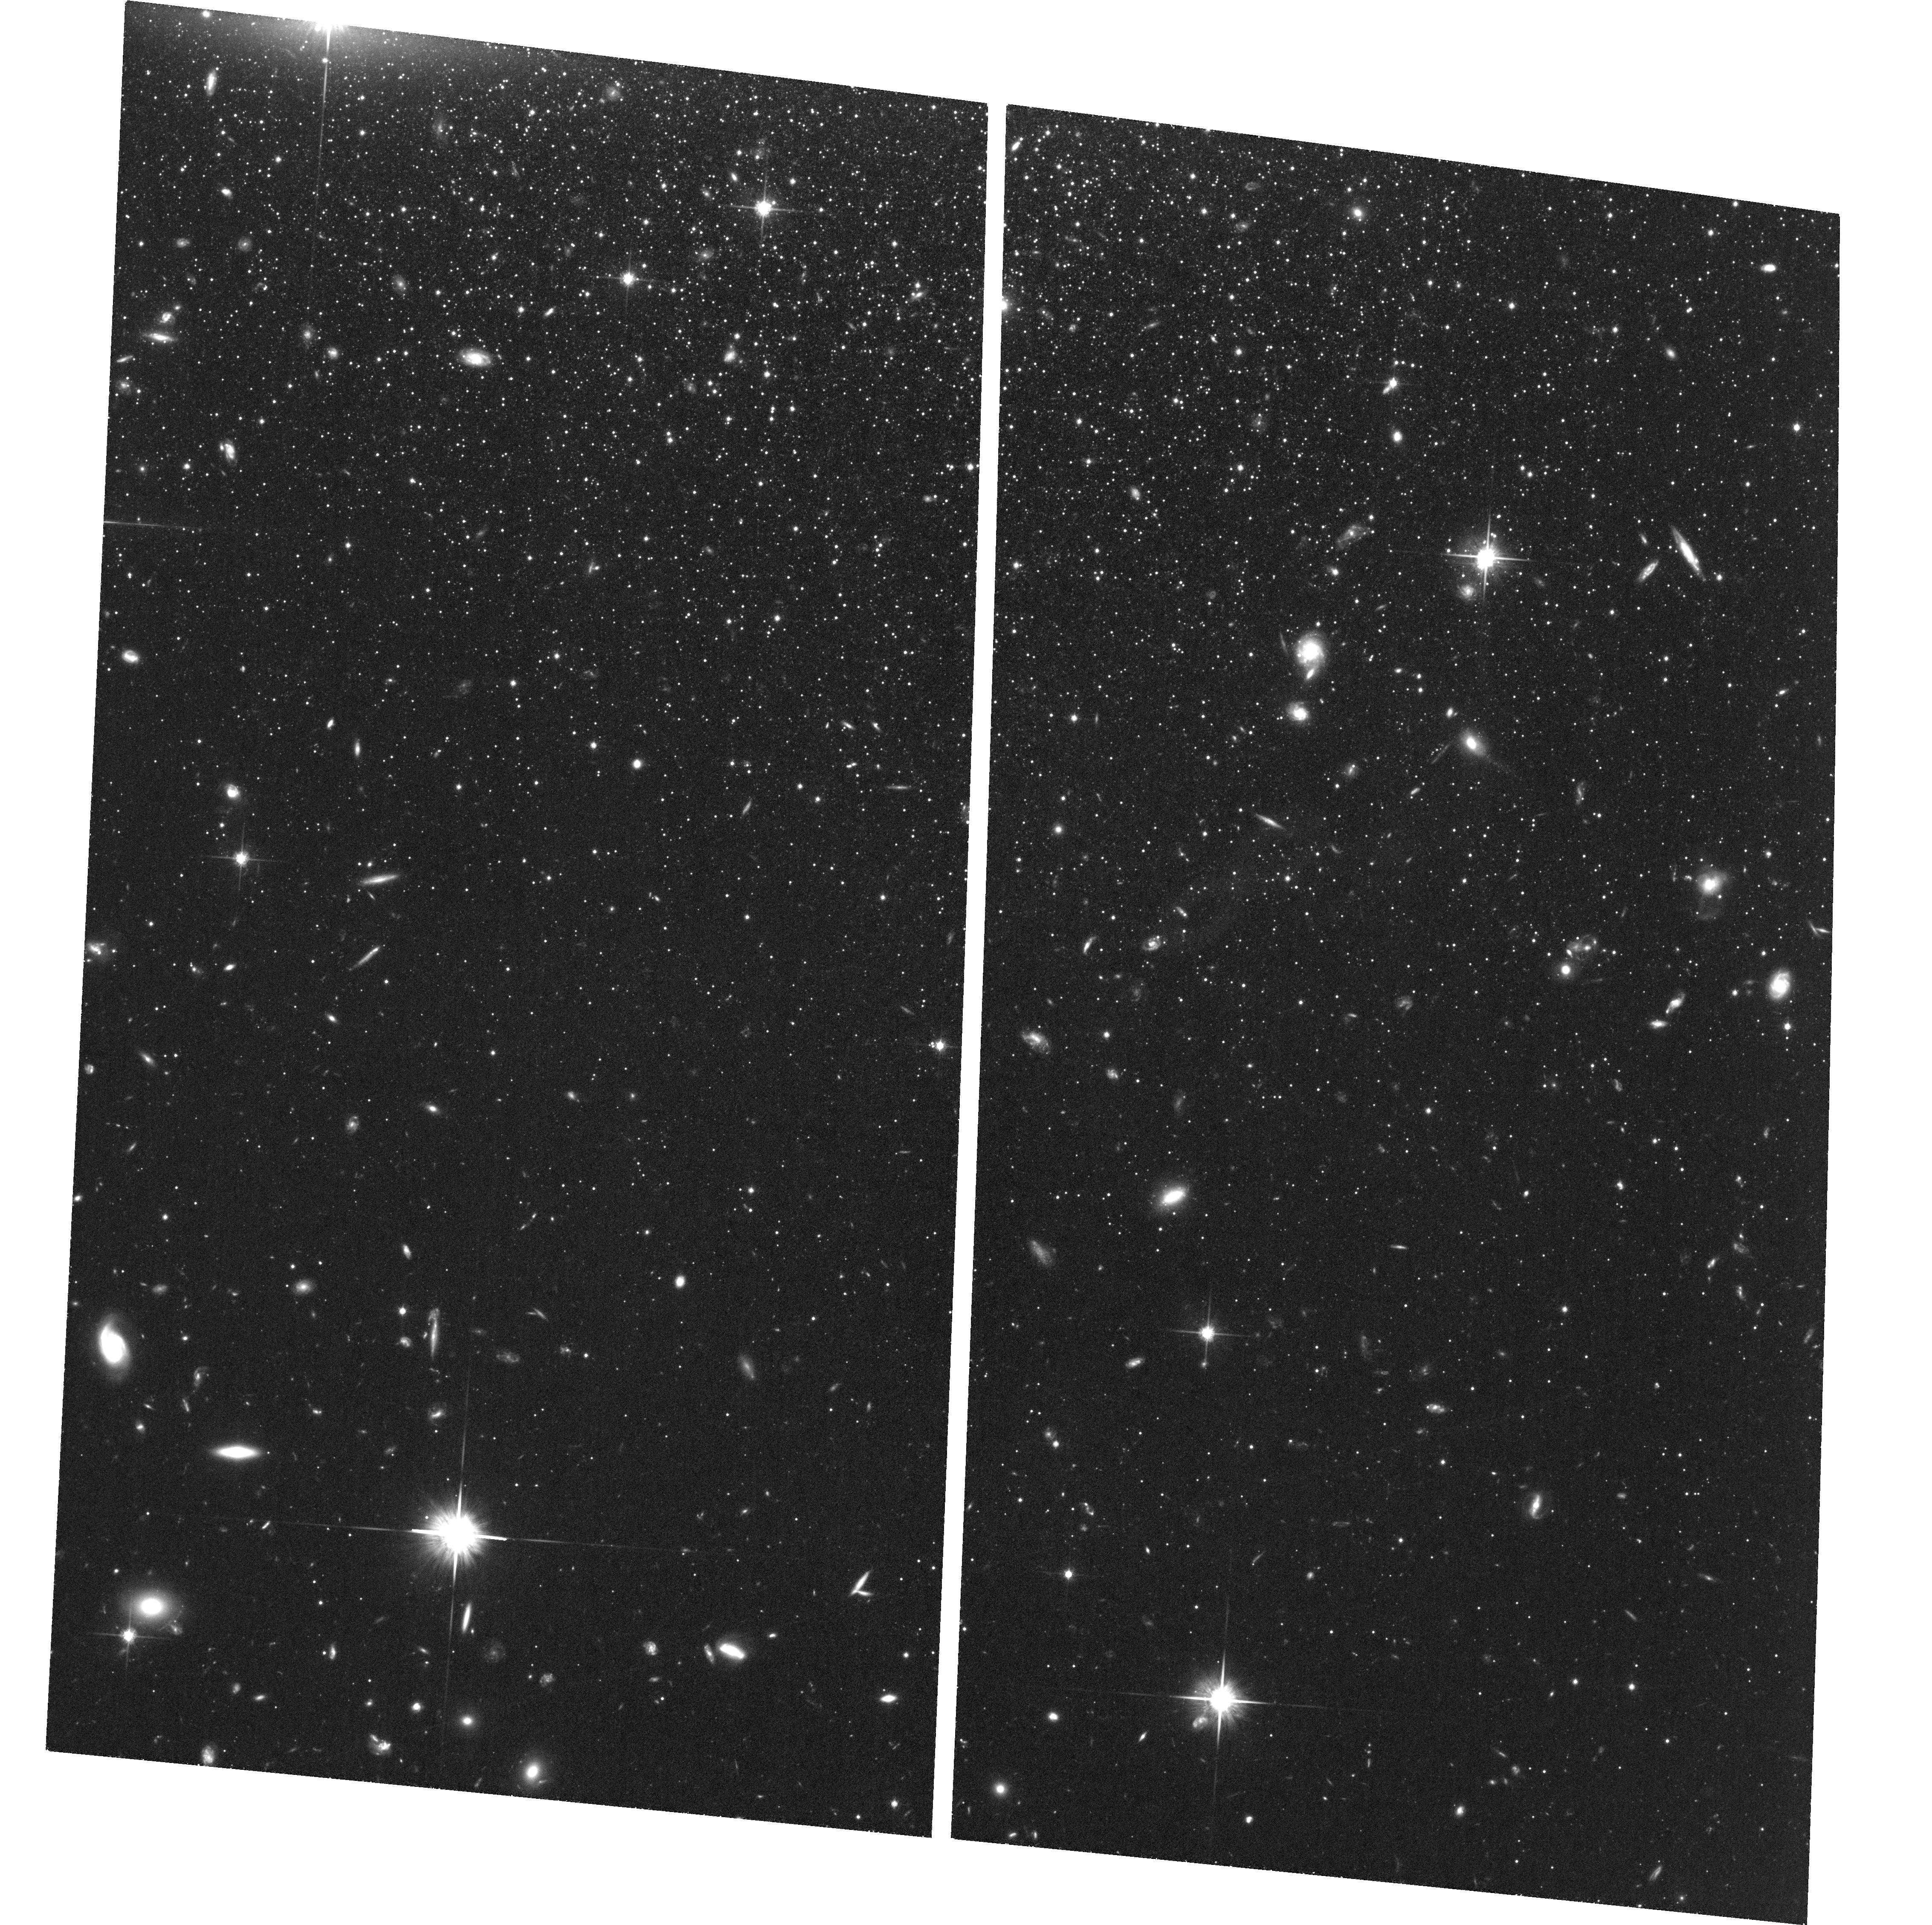
Target: CETUS-DSPH
Instrument: ACS/WFC
Filter: F814W
Exposure: 2.8 h
Observation ID: hst_15911_01_acs_wfc_f814w_je0i01

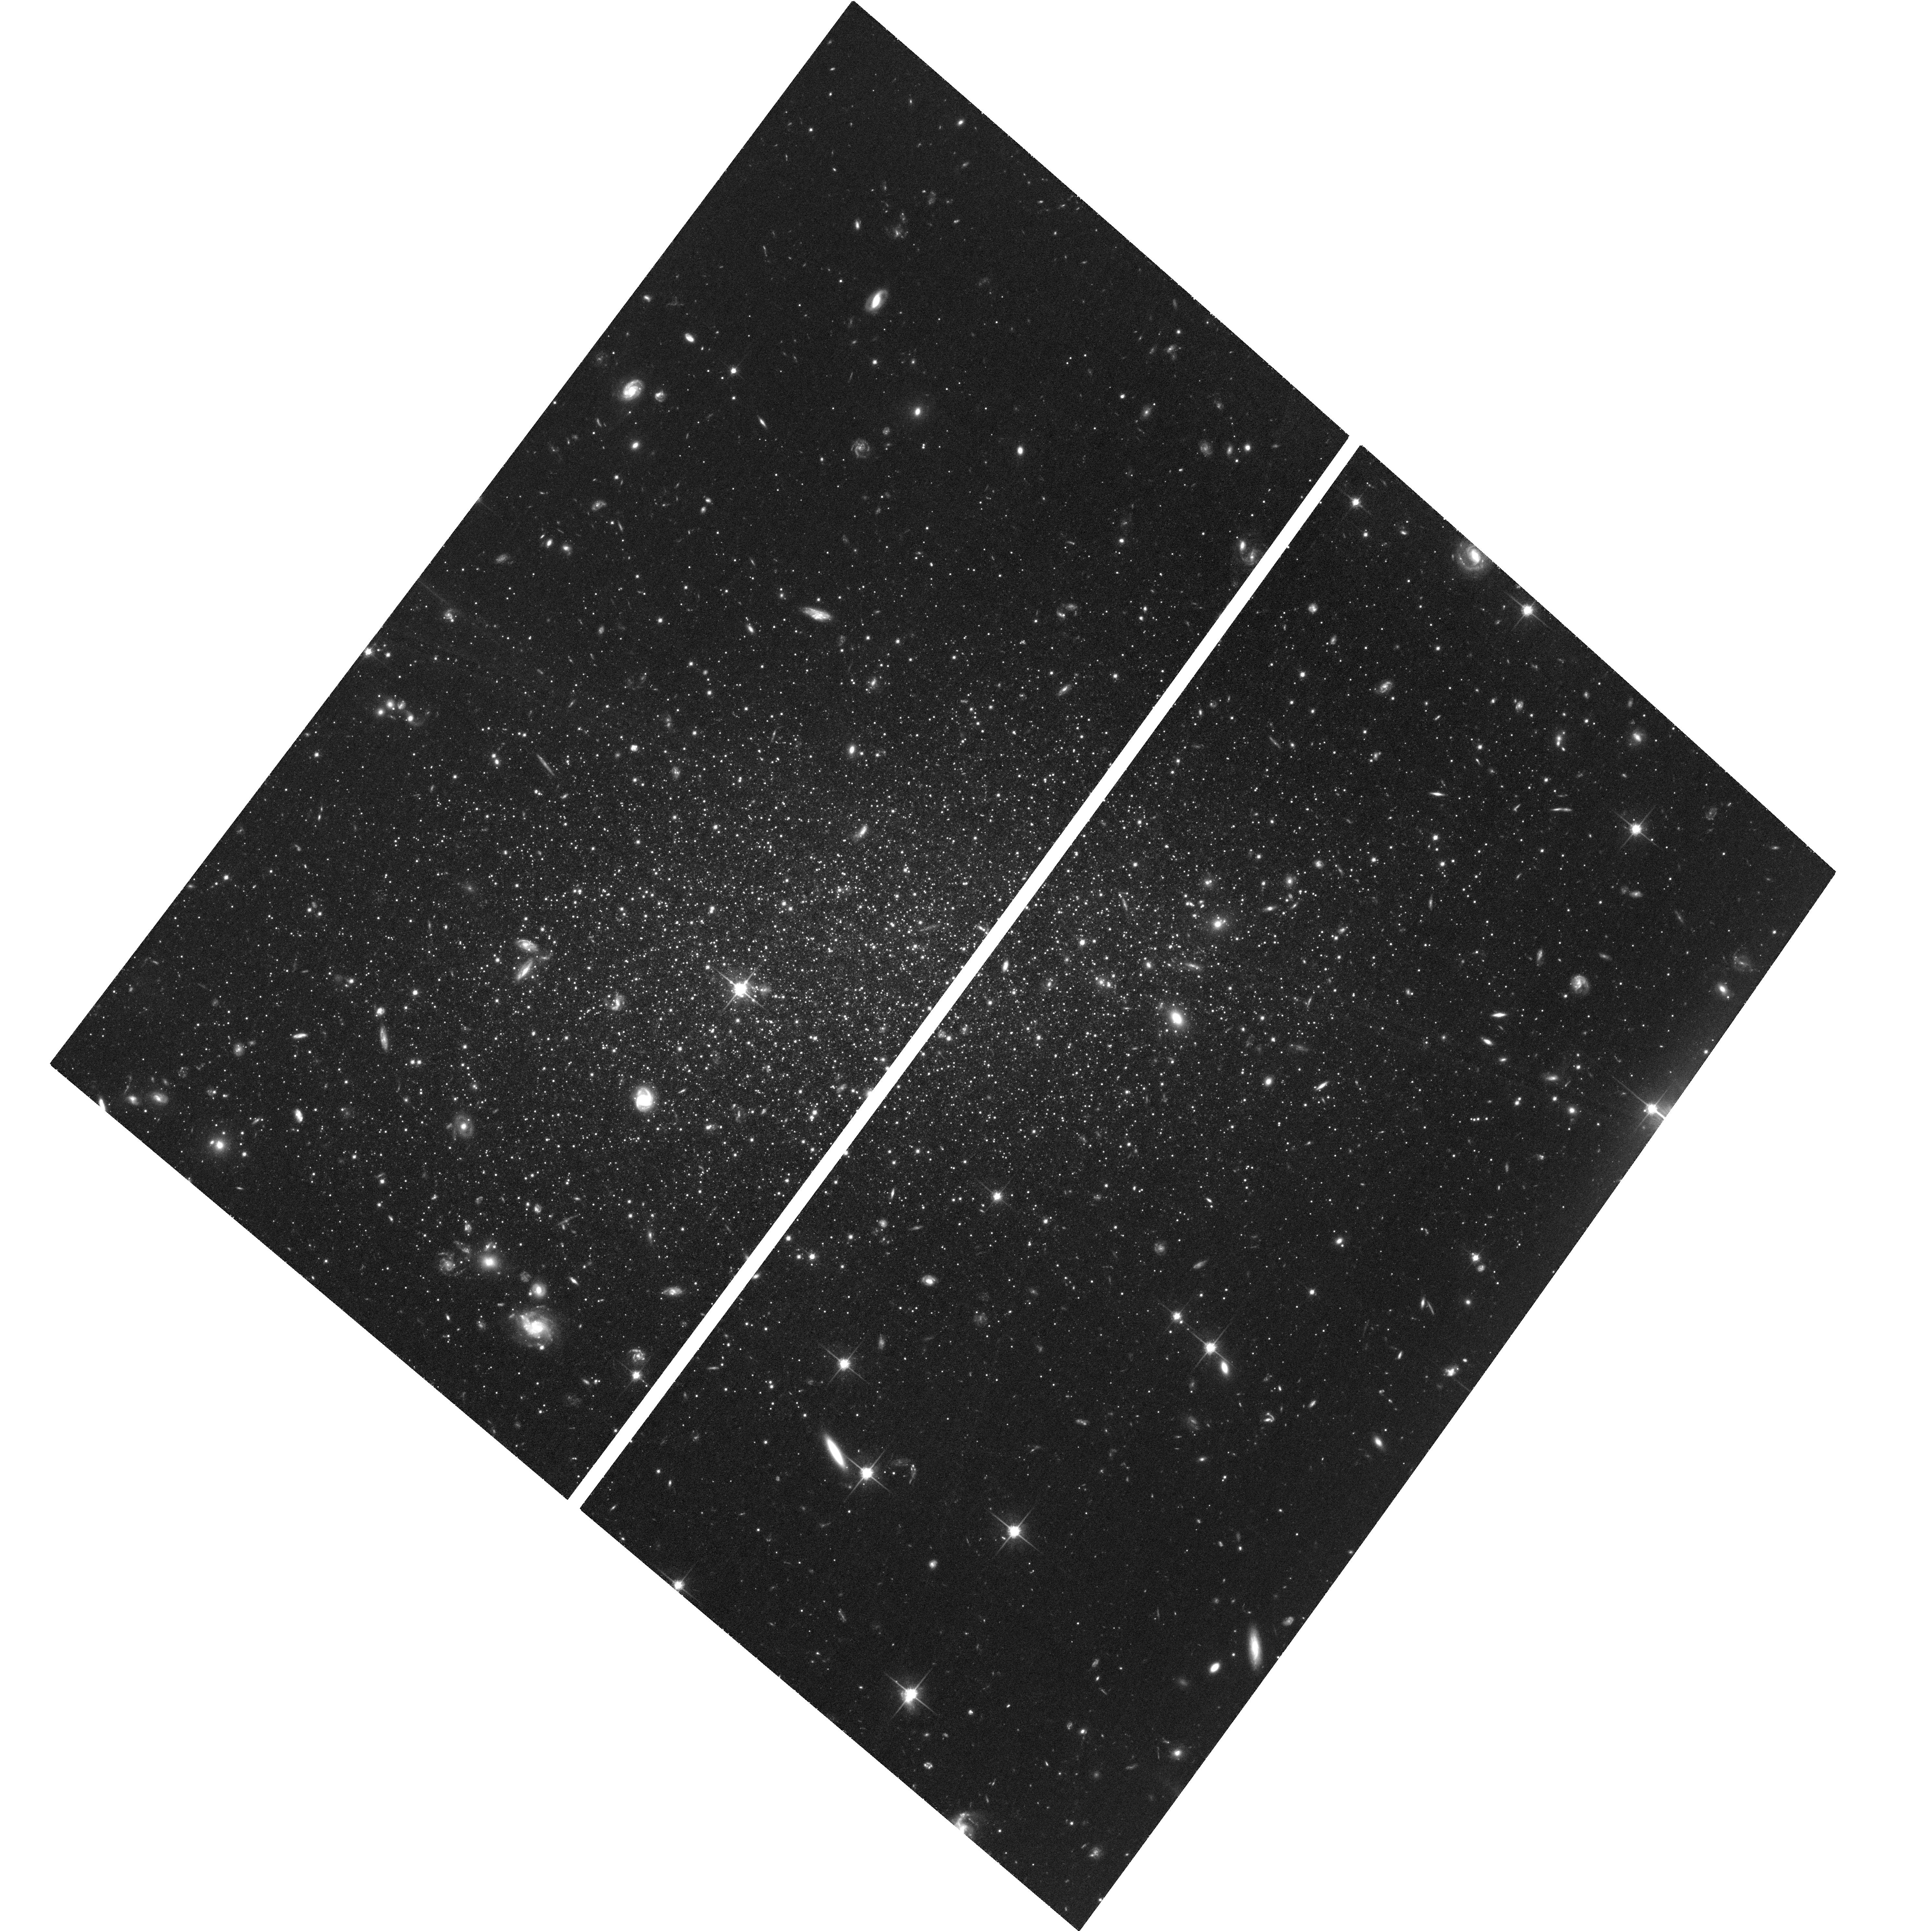
Target: TUCANA-DSPH
Instrument: ACS/WFC
Filter: F814W
Exposure: 3.1 h
Observation ID: hst_15911_03_acs_wfc_f814w_je0i03

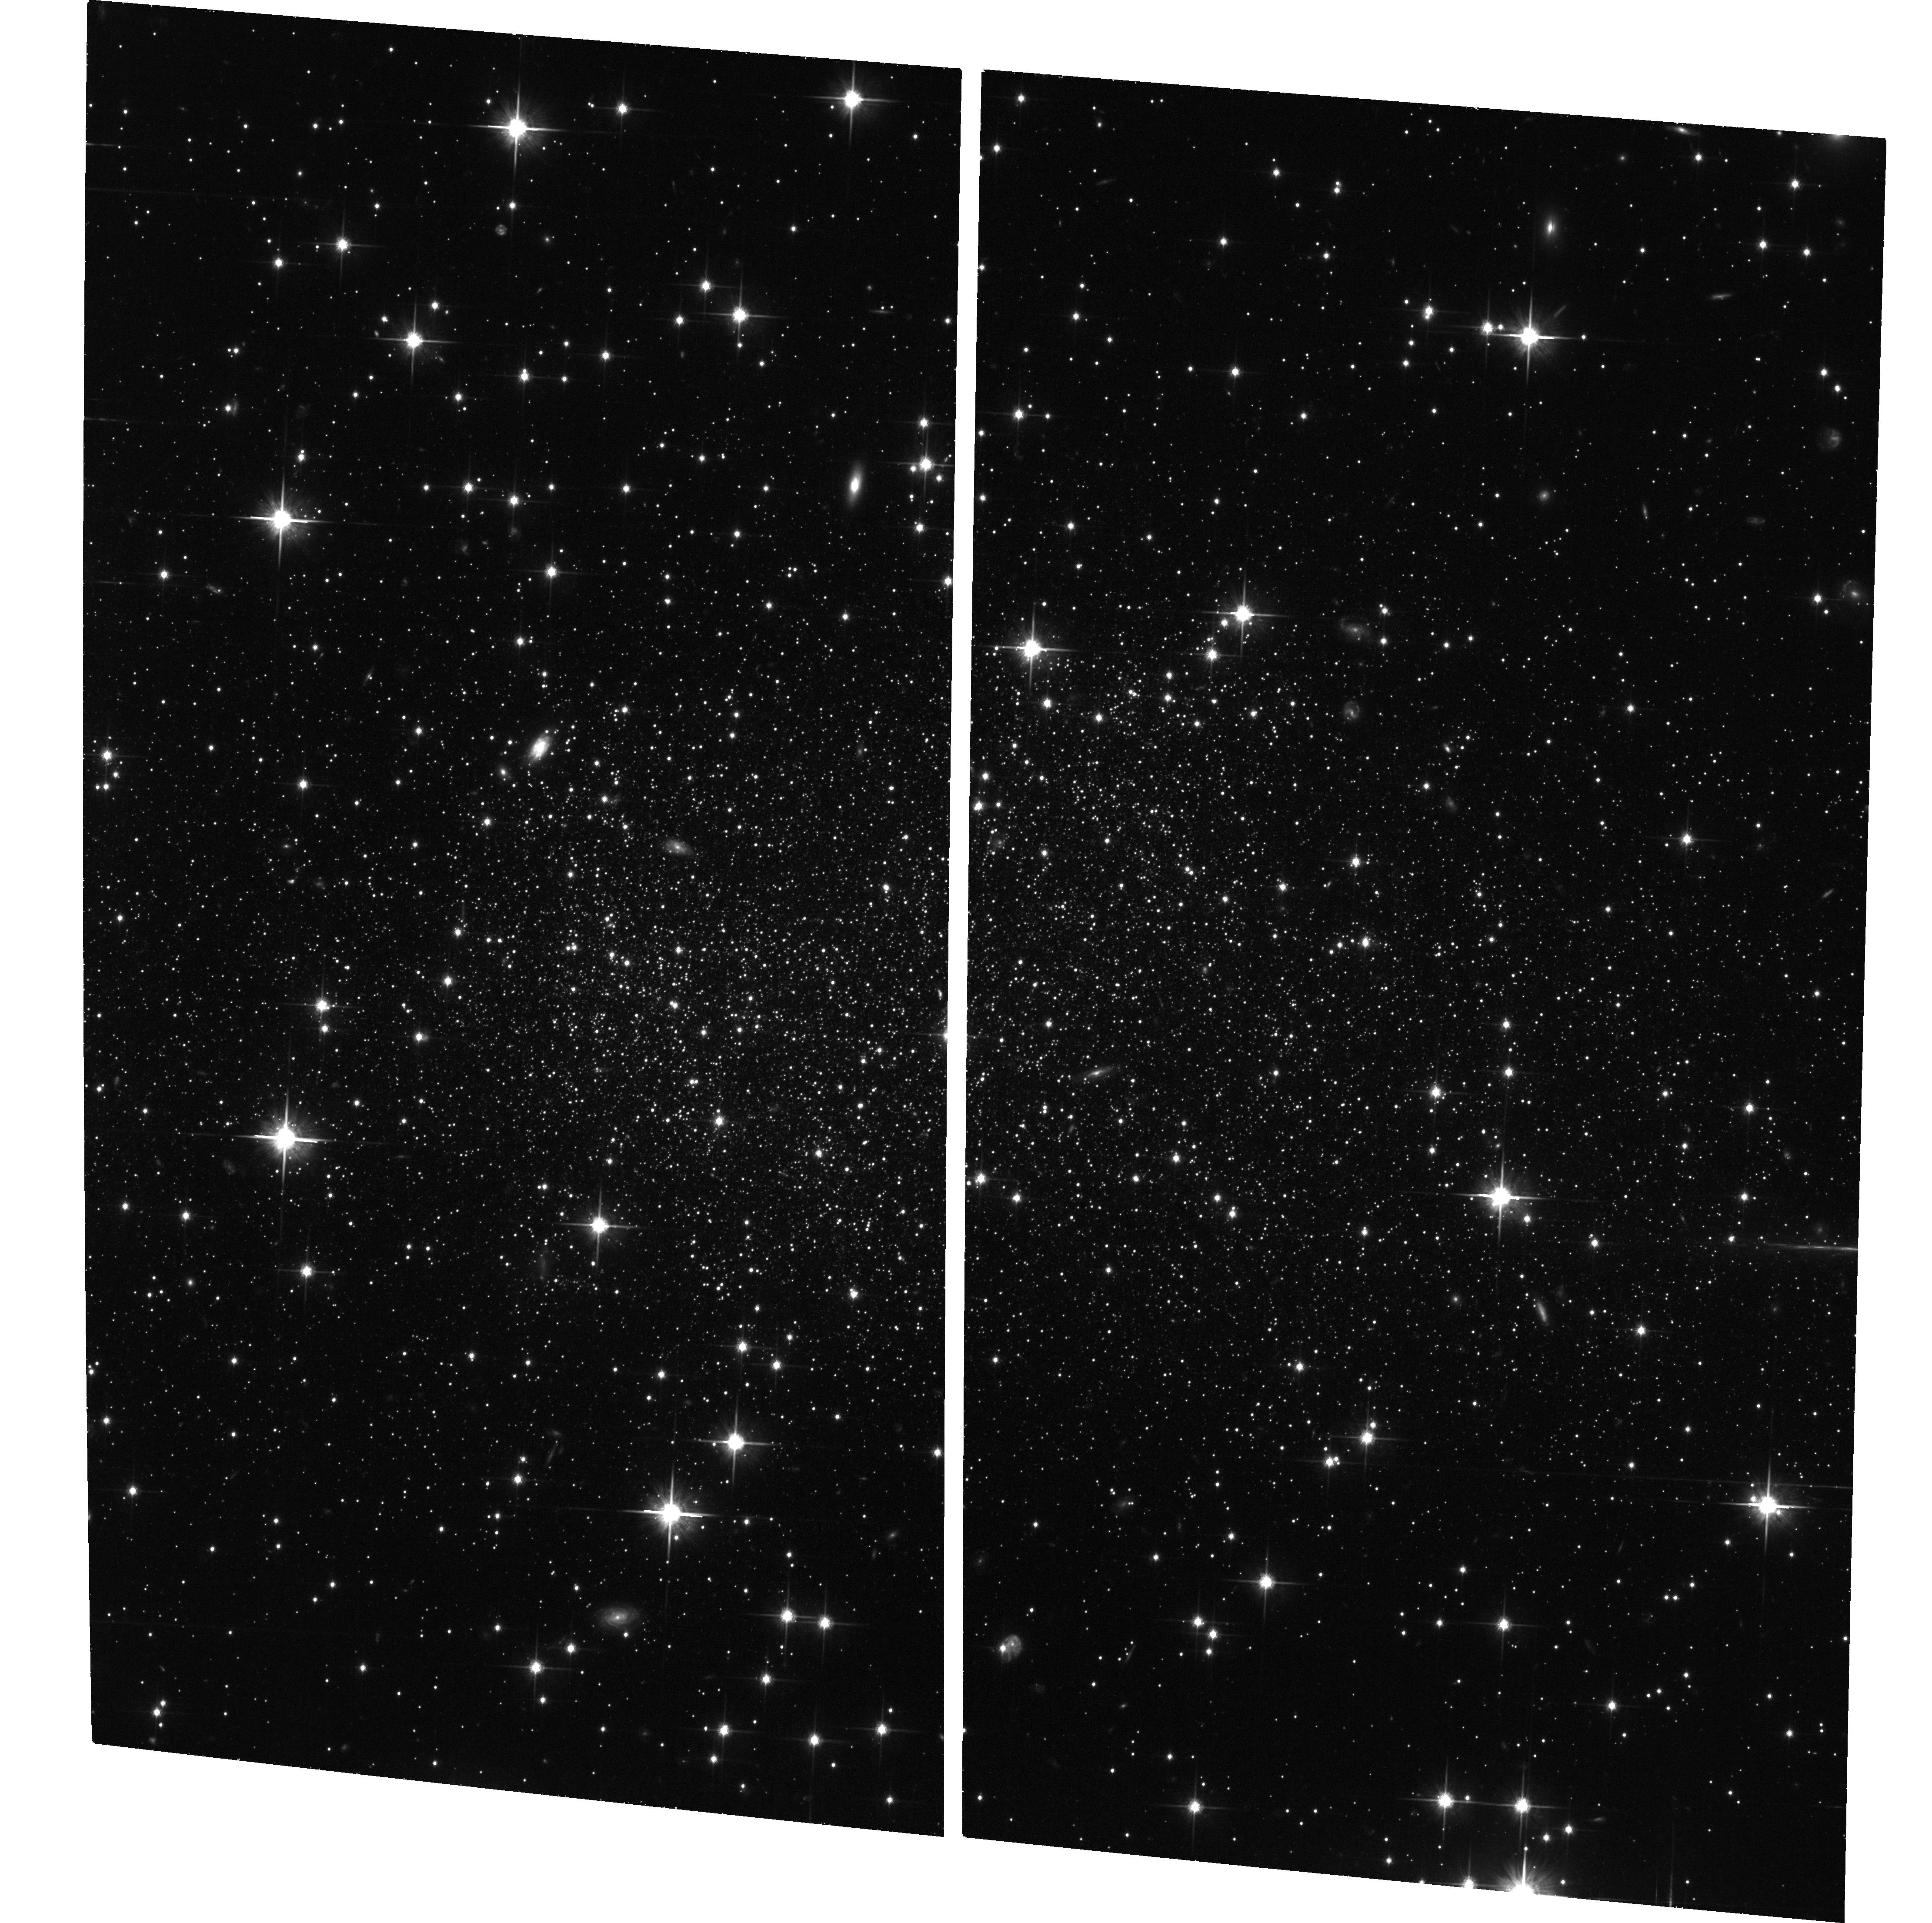
Target: SAG-DIRR
Instrument: ACS/WFC
Filter: F814W
Exposure: 2.1 h
Observation ID: hst_15911_04_acs_wfc_f814w_je0i04

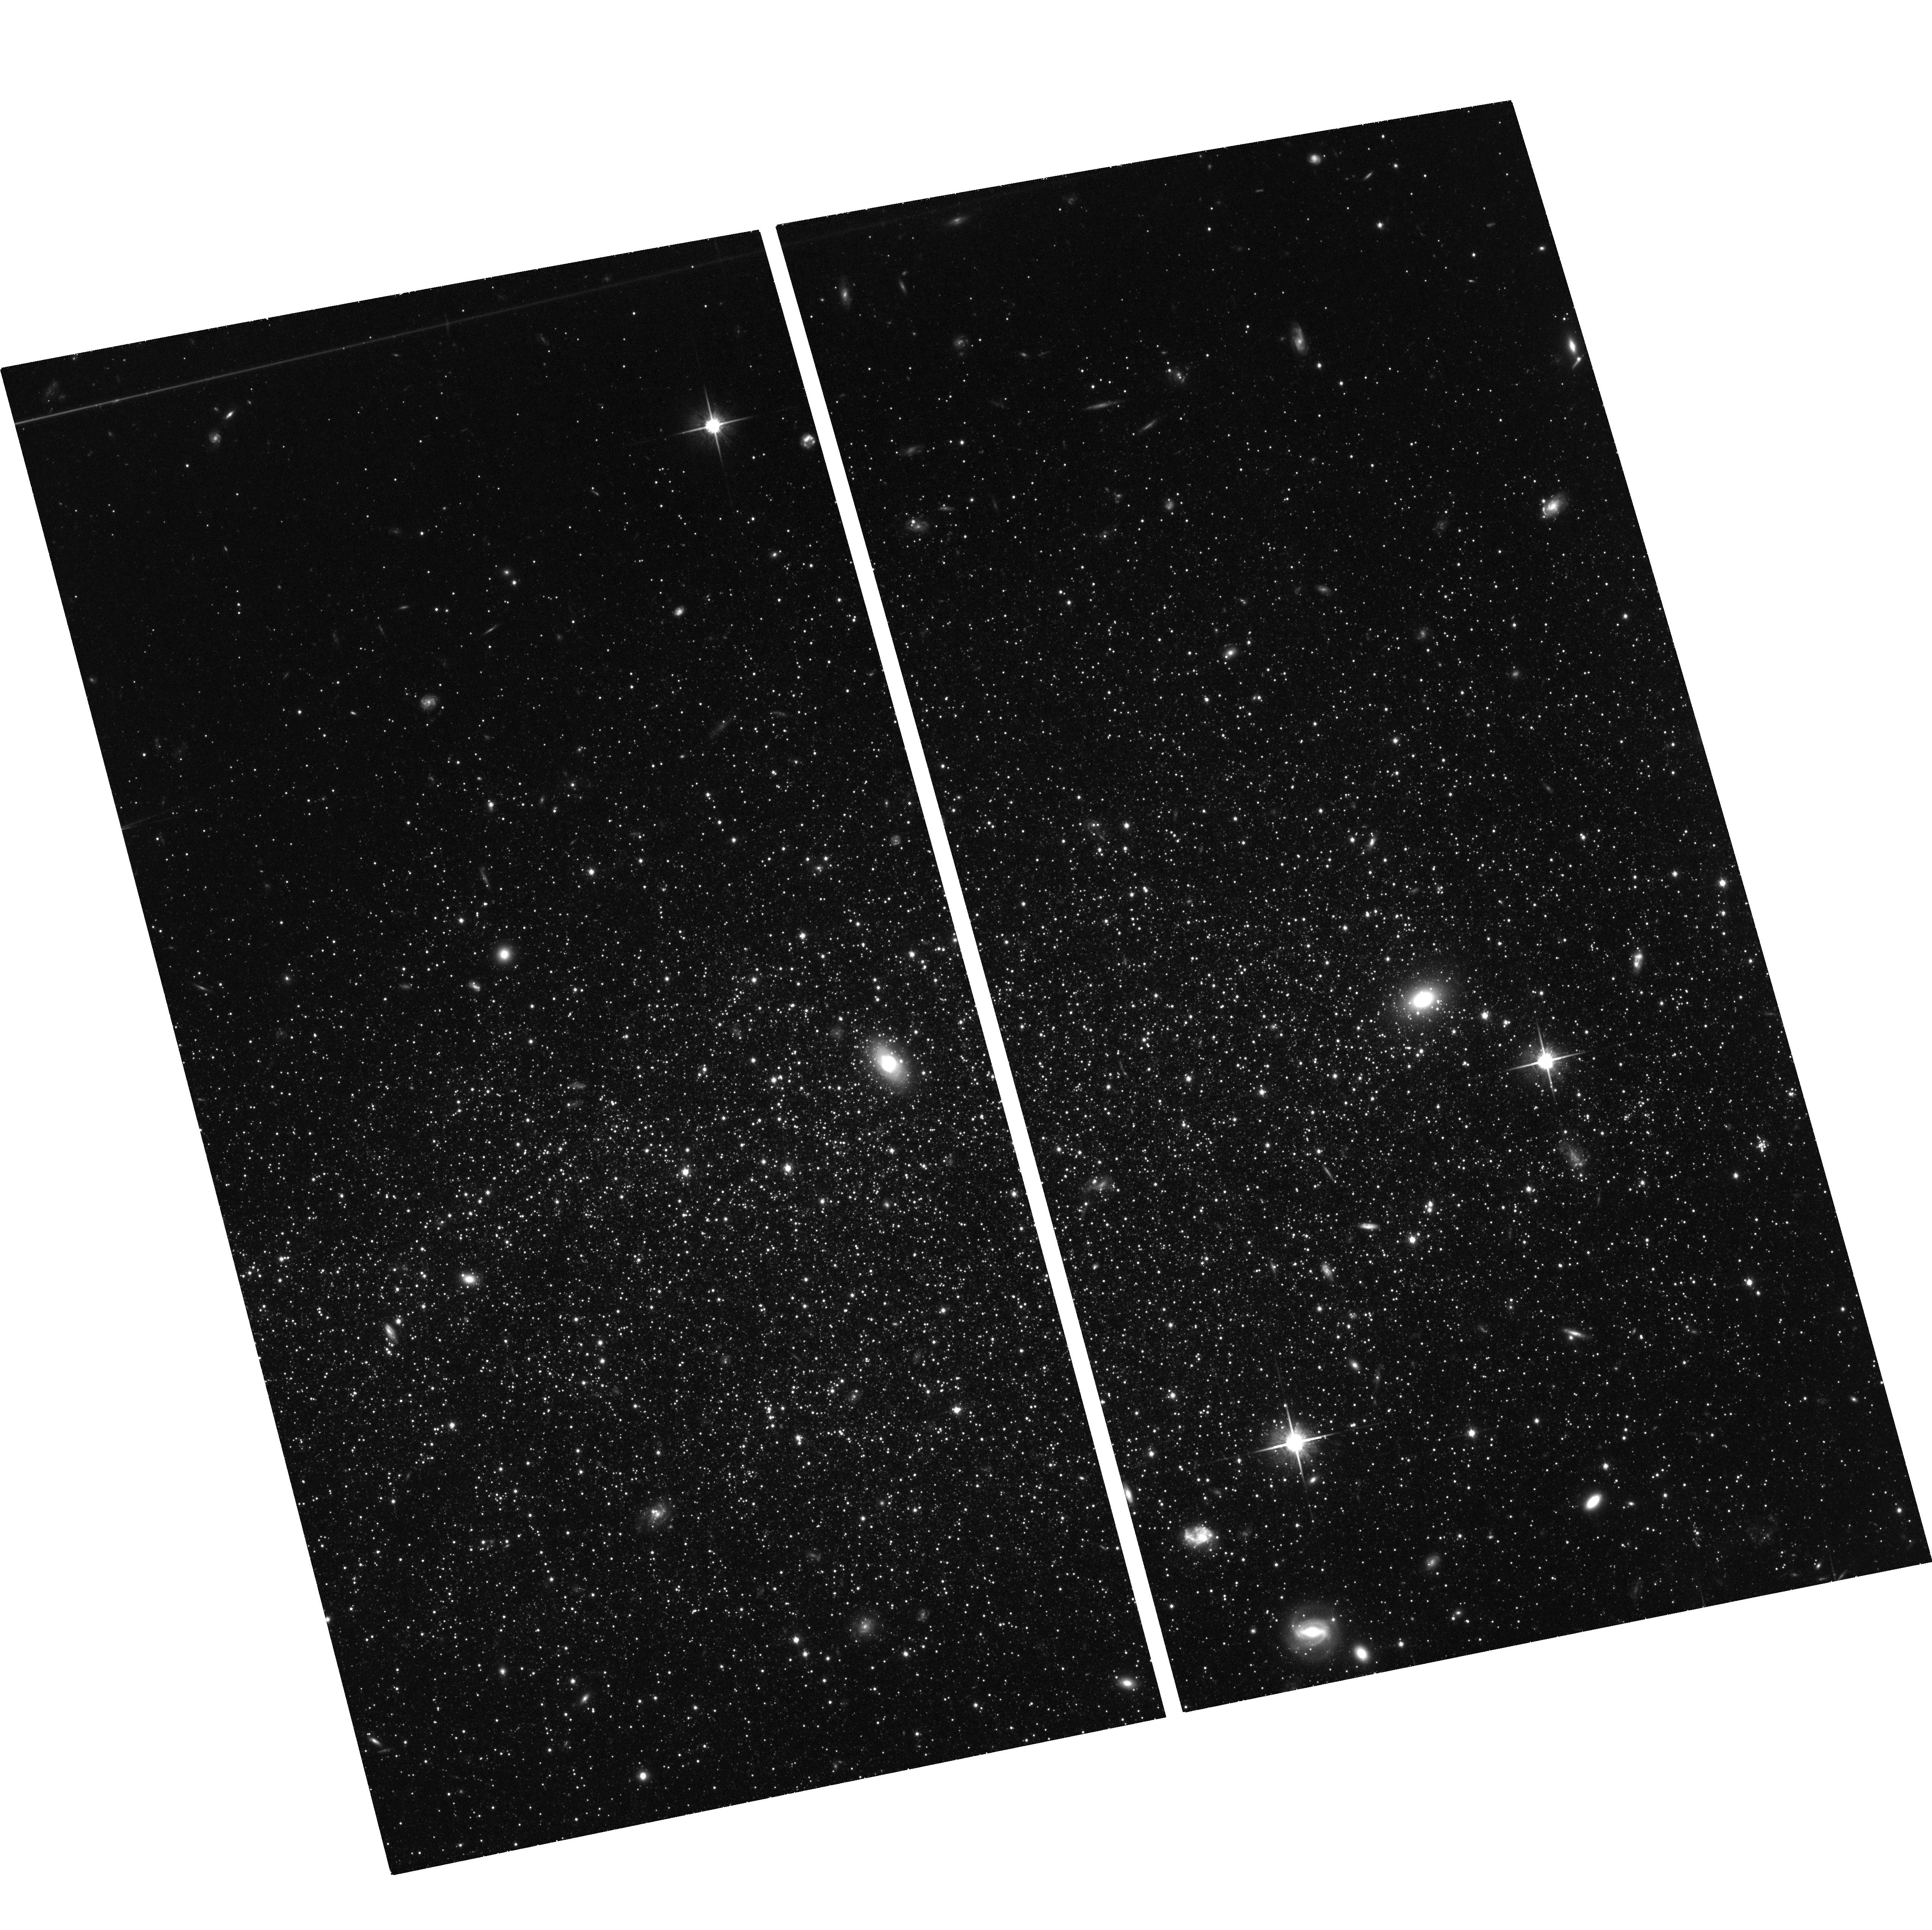
Target: LEOA-DIRR
Instrument: ACS/WFC
Filter: F814W
Exposure: 2.8 h
Observation ID: hst_15911_02_acs_wfc_f814w_je0i02

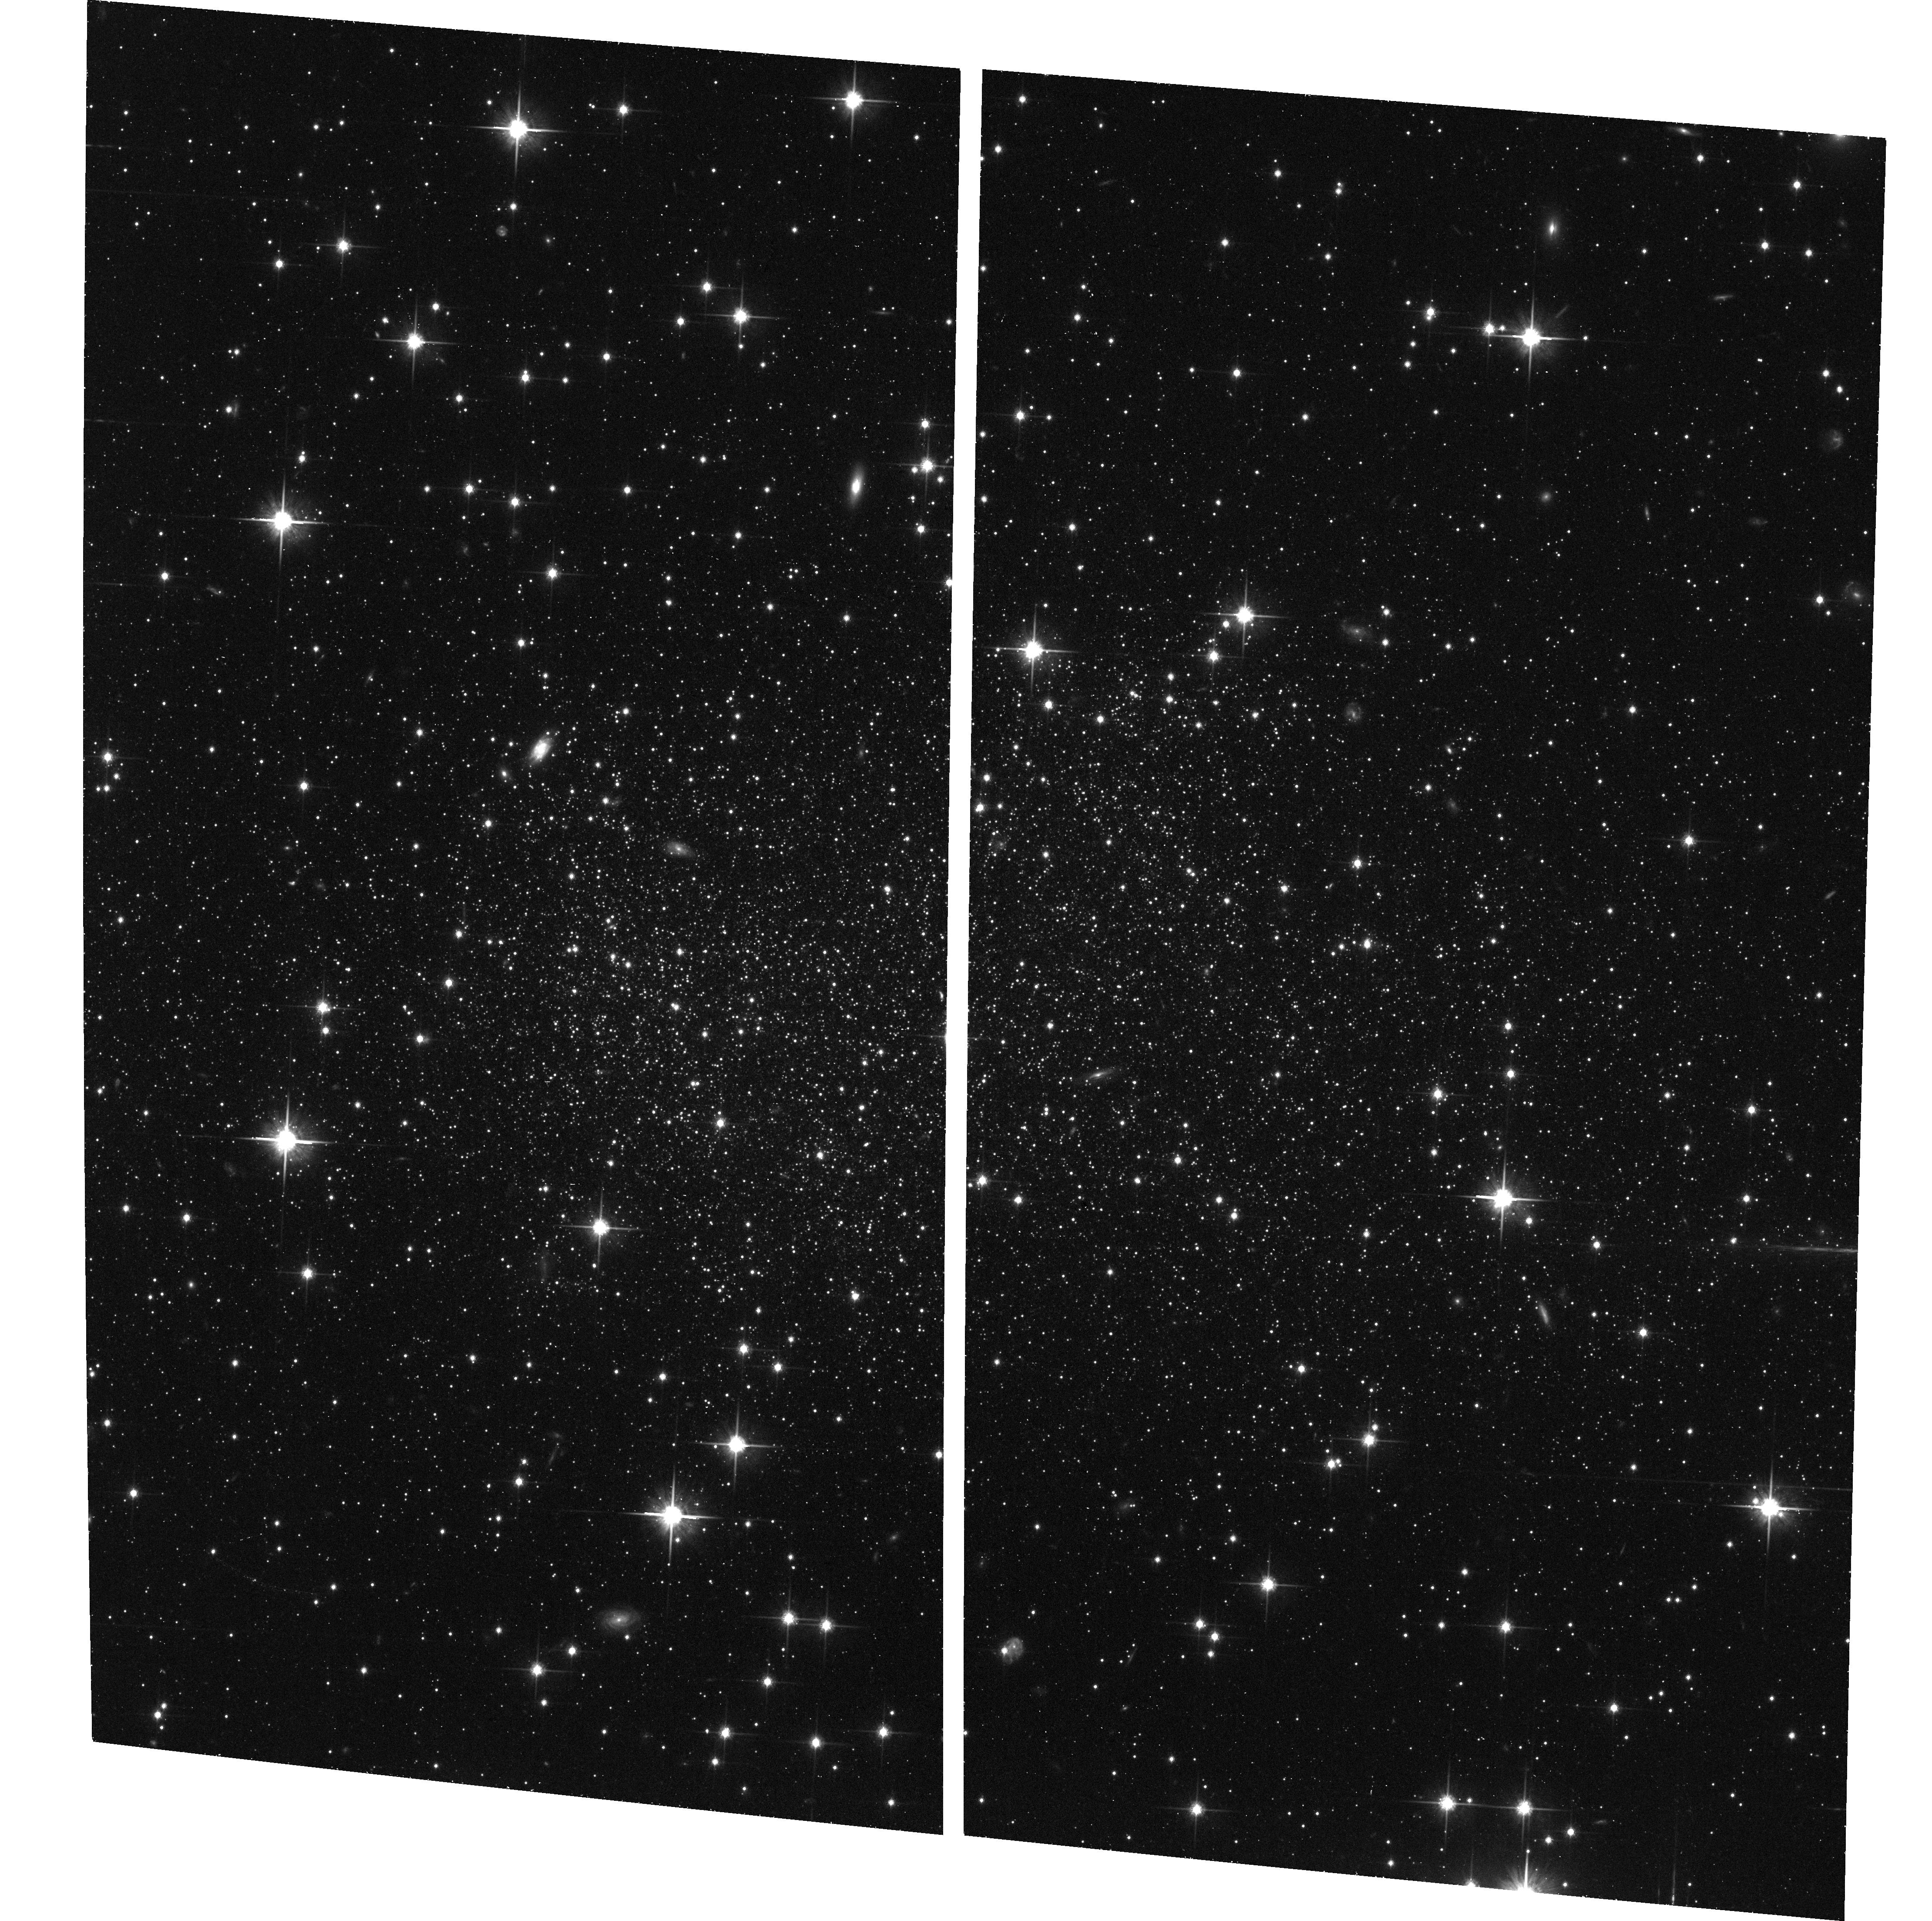
Target: SAG-DIRR
Instrument: ACS/WFC
Filter: F814W
Exposure: 40 min
Observation ID: hst_15911_06_acs_wfc_f814w_je0i06

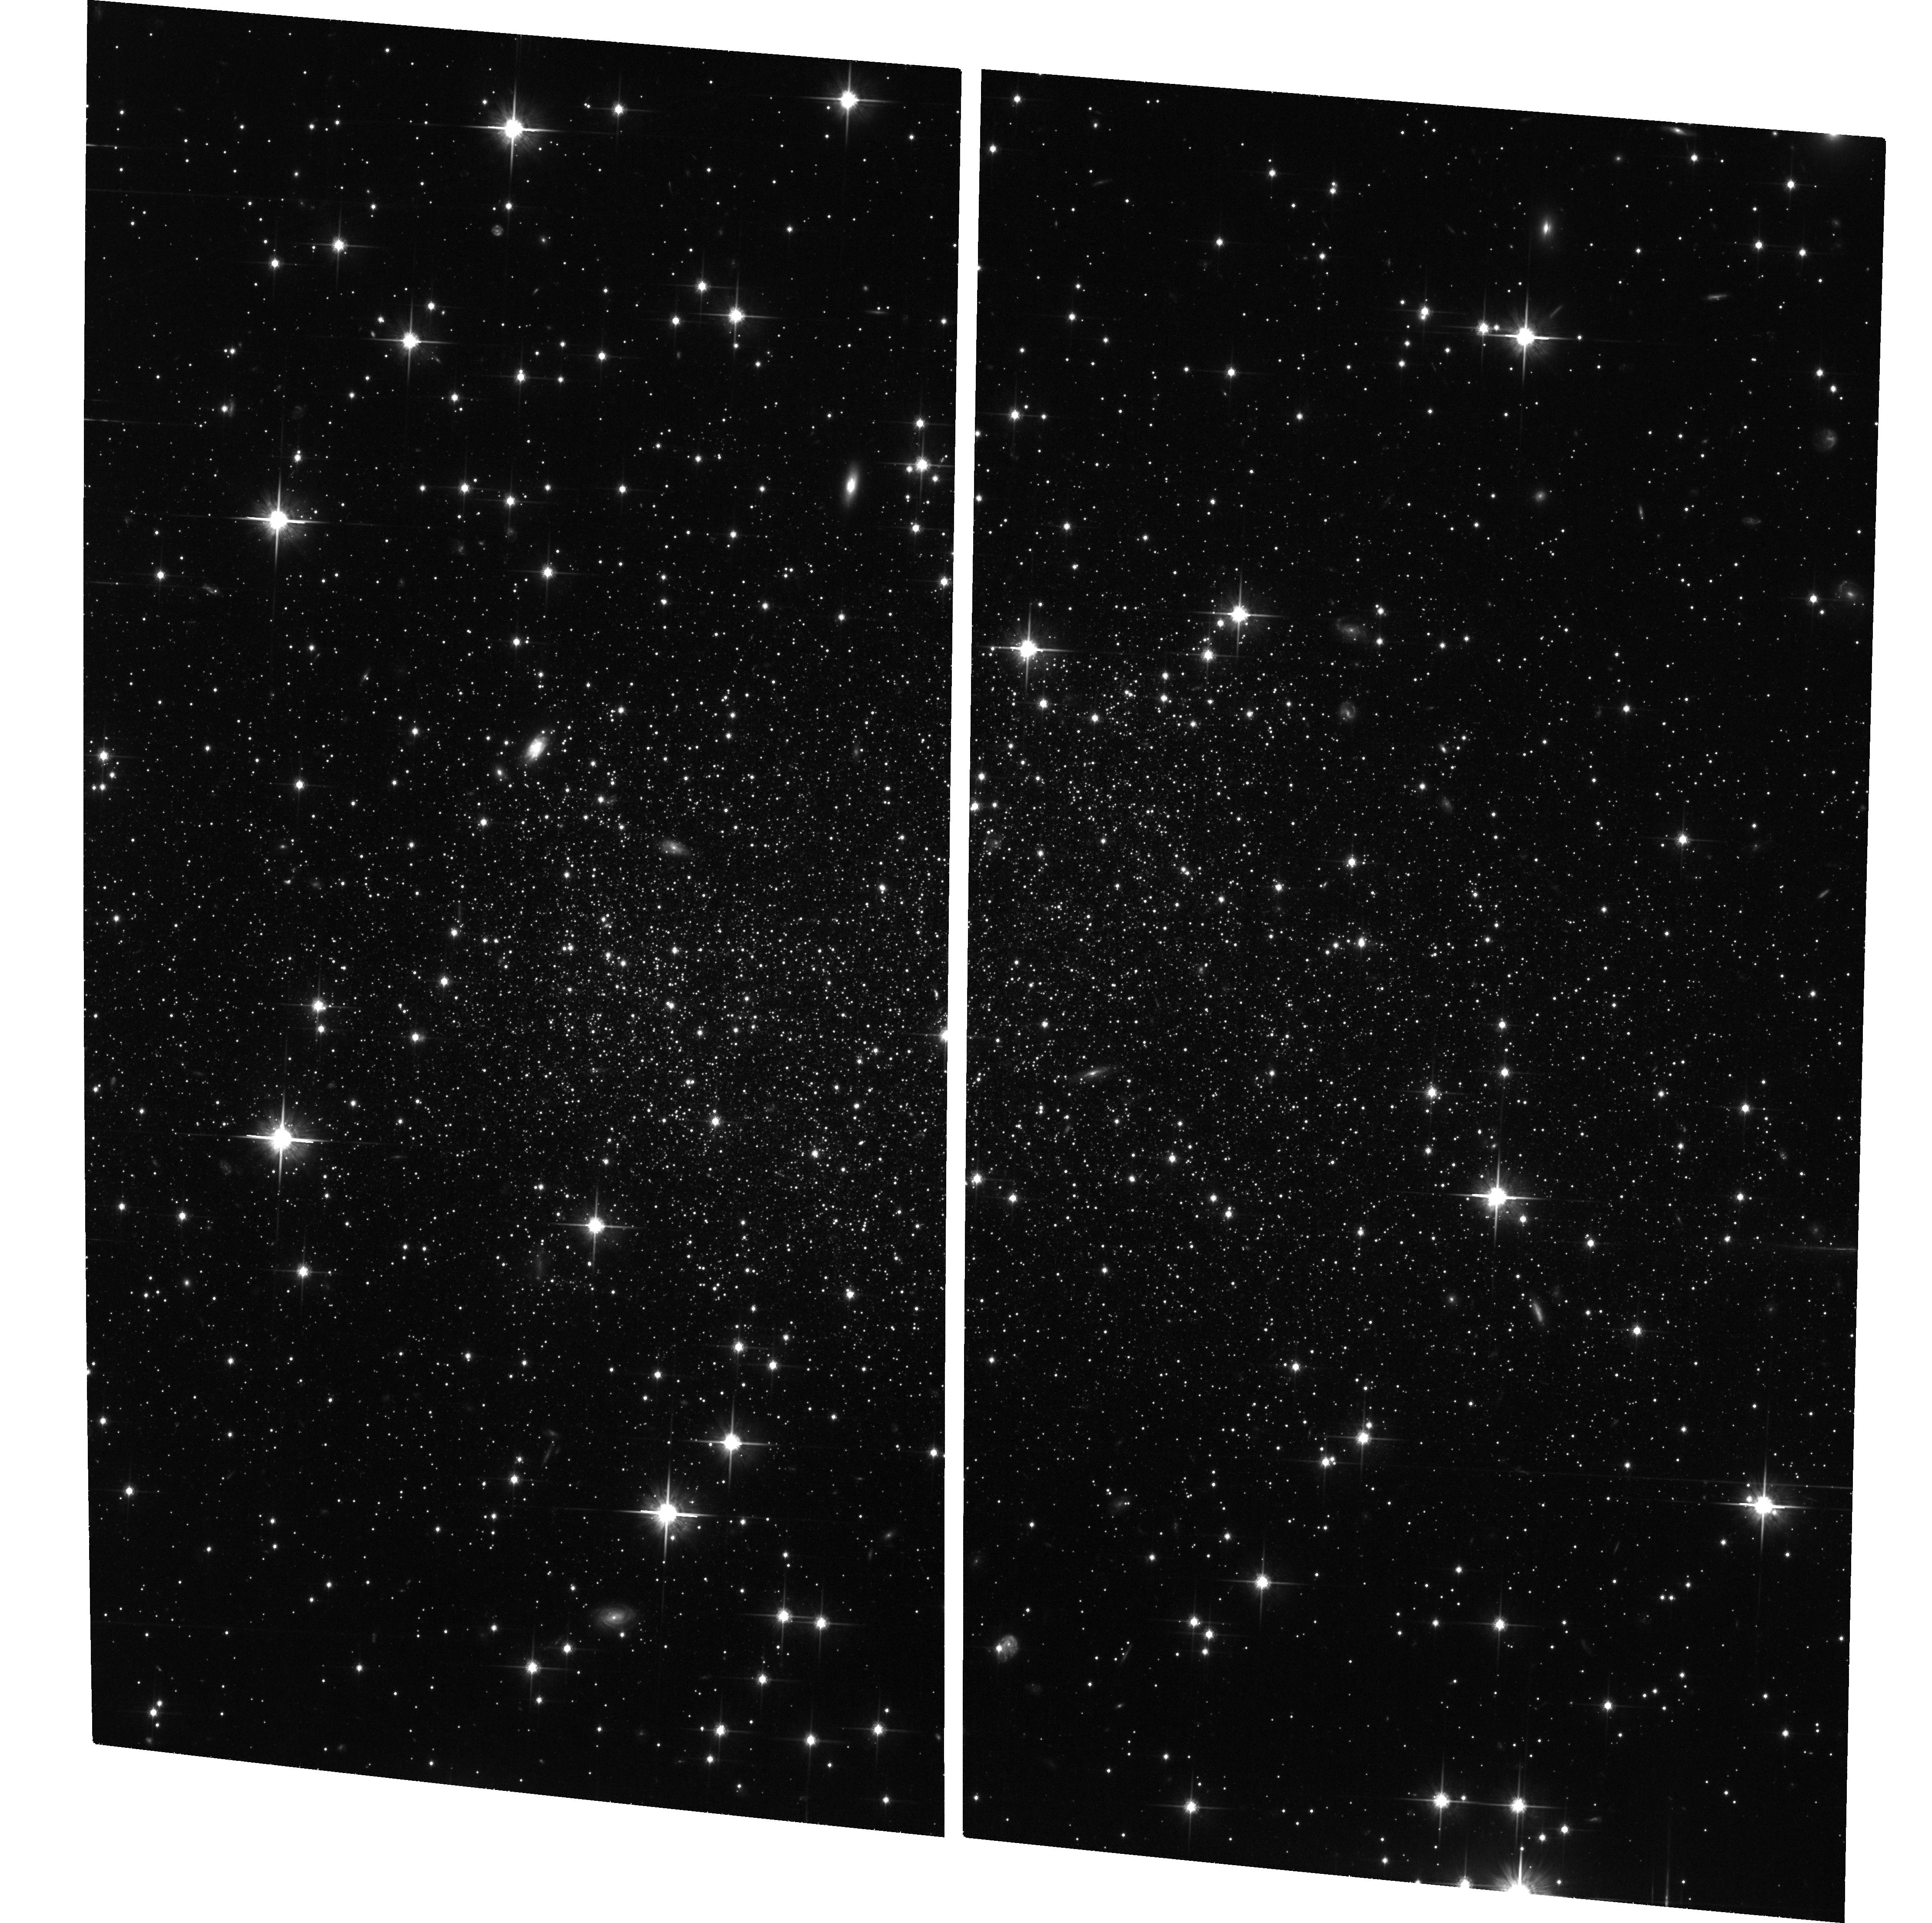
Target: SAG-DIRR
Instrument: ACS/WFC
Filter: F814W
Exposure: 2.8 h
Observation ID: hst_15911_05_acs_wfc_f814w_je0i05

Orbits of Isolated Dwarfs: Local Group Mass and Environmental Quenching (PI: del Pino Molina, Andres)

Dwarf galaxies are excellent test particles for studying dynamical properties of the Local Group (LG) and the role of environment in quenching of star formation in low-mass galaxies. In this context, galaxies at the edge of the LG are of particular interest. They enable an estimate of the mass of the LG throught the radius of the turn-around surface. However, how dwarfs can be located at such large distances from the barycenter of the LG is still an open question. It may be that these galaxies are on their first infall into the LG potential well. Alternatively, they may have been close to their first orbital apocenter when the LG decoupled from the Hubble flow, the so-called splashback radius. Depending on this issue, the enviroment the dwarfs have moved through can be quite different. This environment also affects their star formation history through e.g. quenching. Here we propose to measure proper motions (PM) 4 dwarfs located at the edge of the LG: 2 dwarf irregulars (LeoA and Sag dIrr) and 2 dwarf spheroidals (Cetus and Tucana). These are the only dwarfs at the edge of the Local Group with first epoch archival data for PM measurements and star formation history determination. We will construct full three-dimensional velocity vectors, trace back their orbits, calculate the LG Mass, and determine whether past interactions with the MW or M31 can explain their different morphologies and star-formation histories.